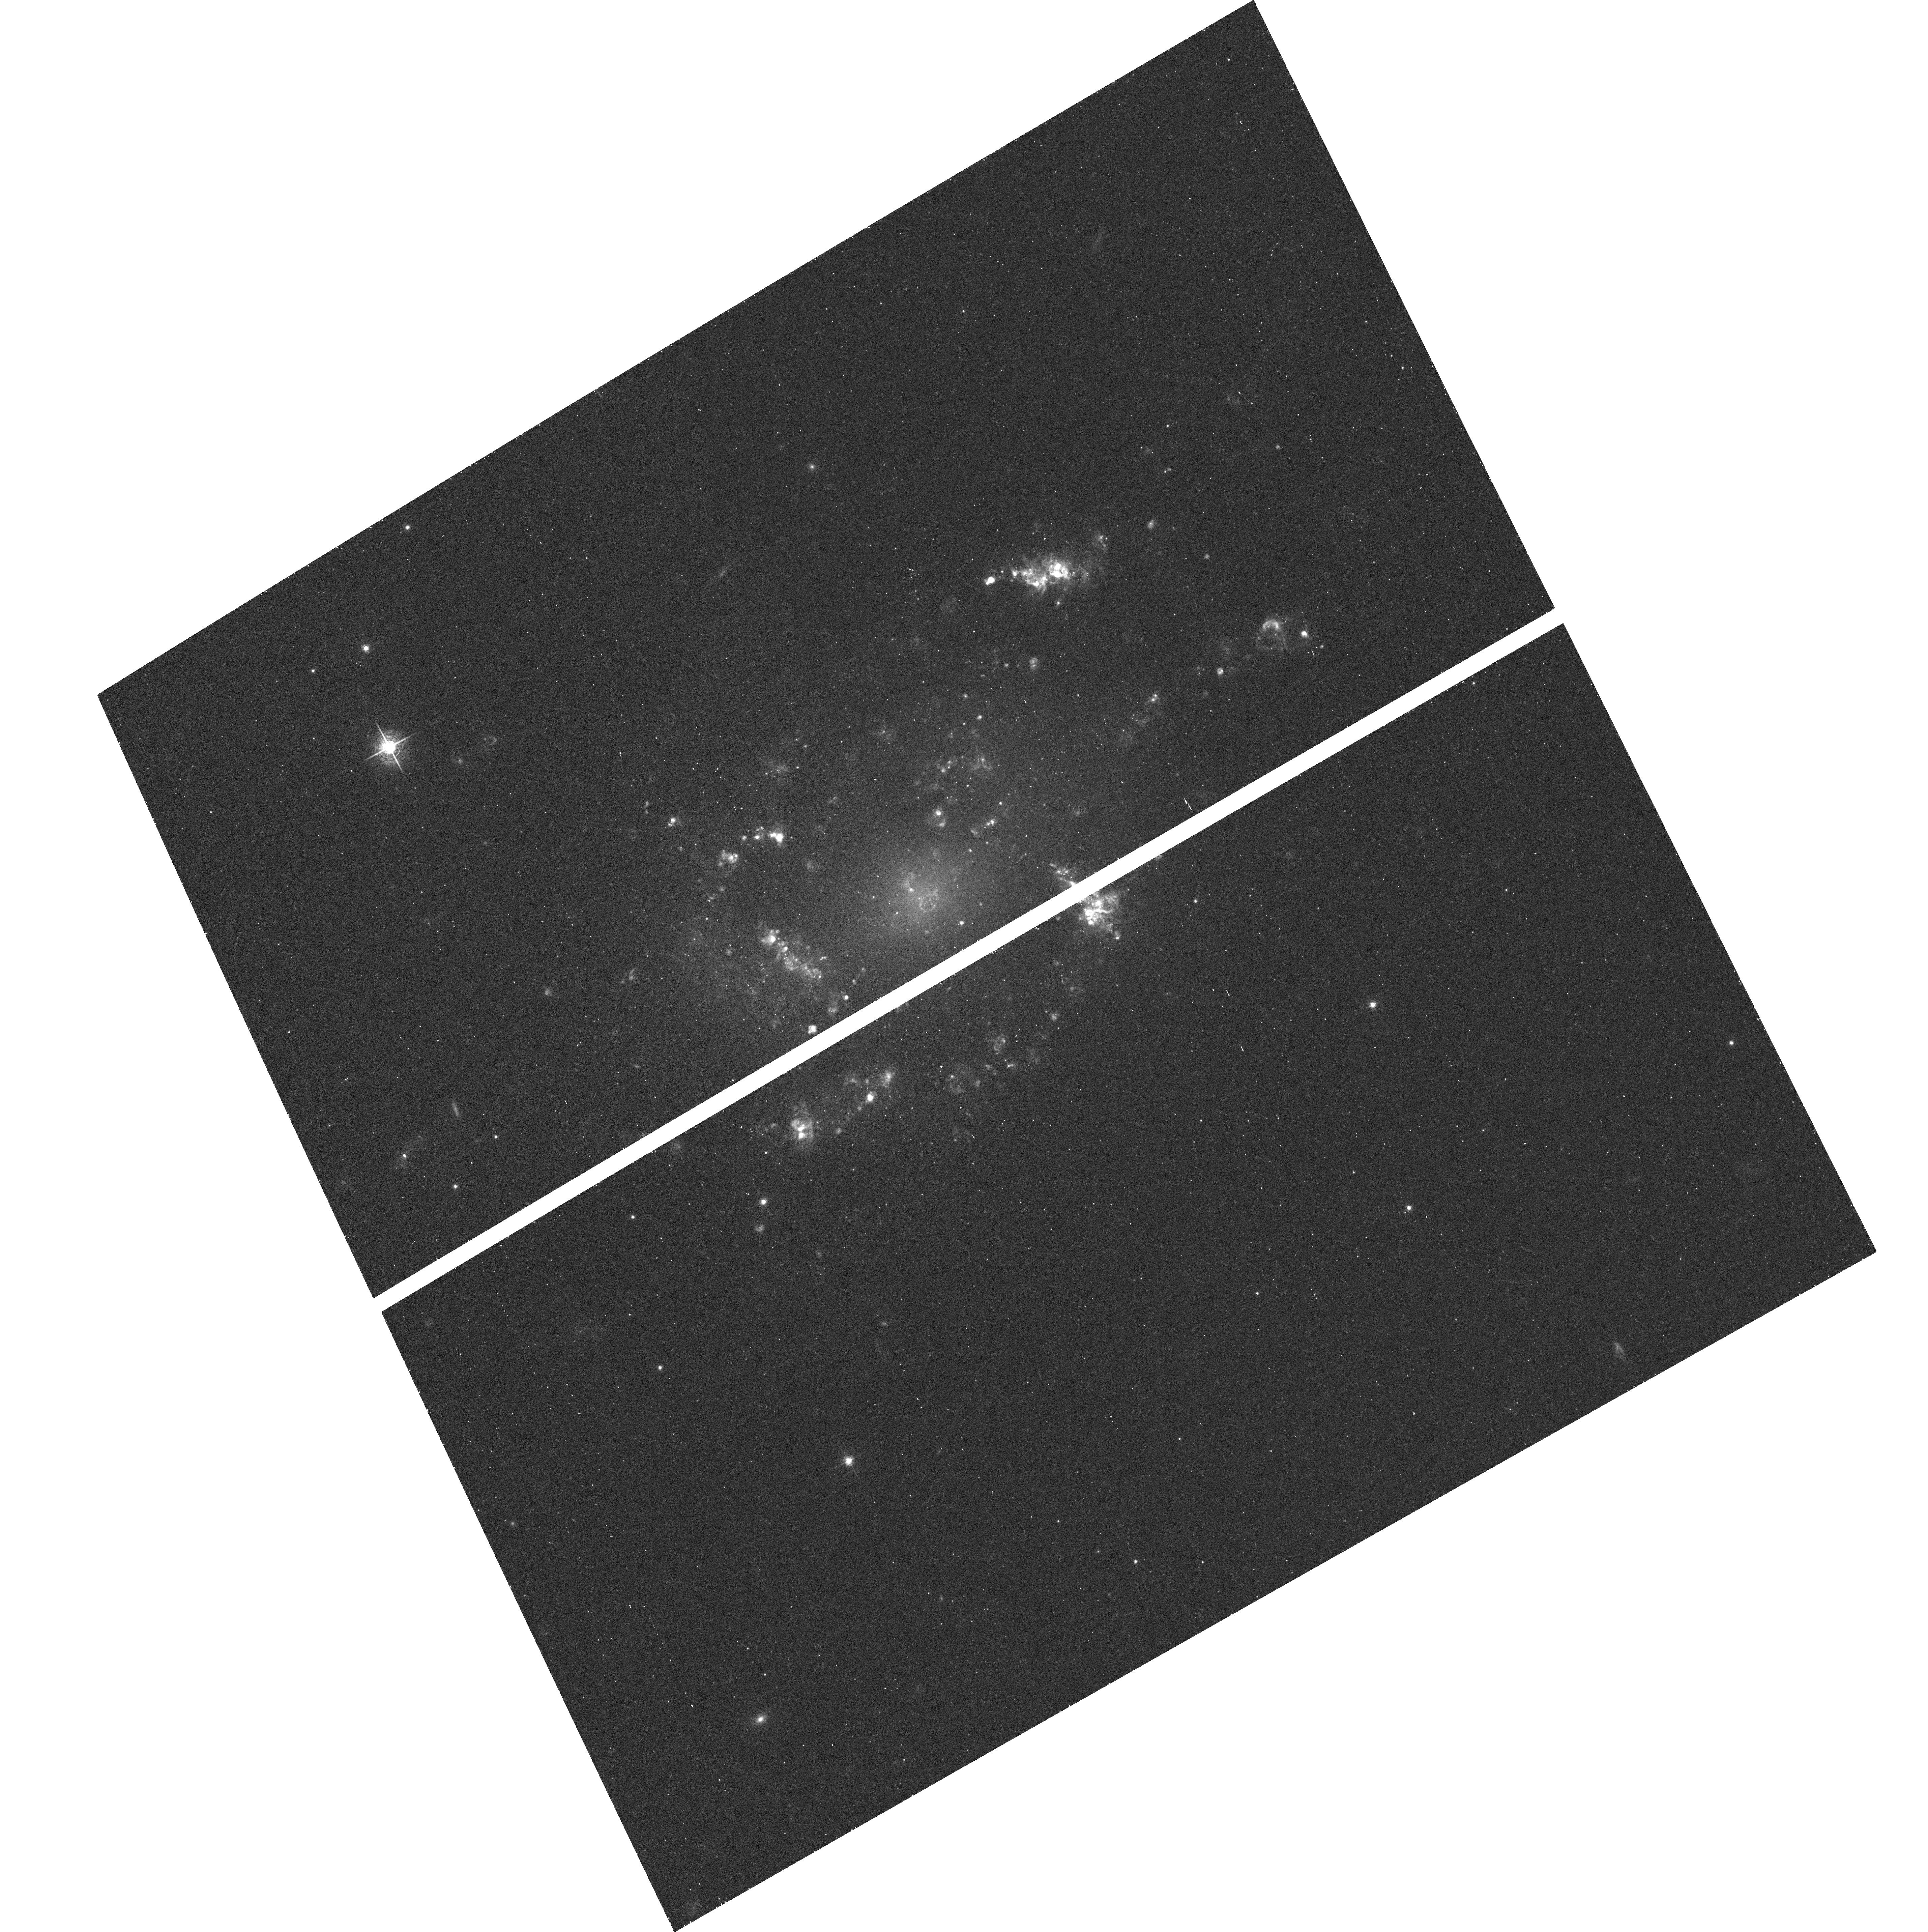
Target: UGC10445
Instrument: ACS/WFC
Filter: F658N
Exposure: 23 min
Observation ID: hst_9892_41_acs_wfc_f658n_j8og41

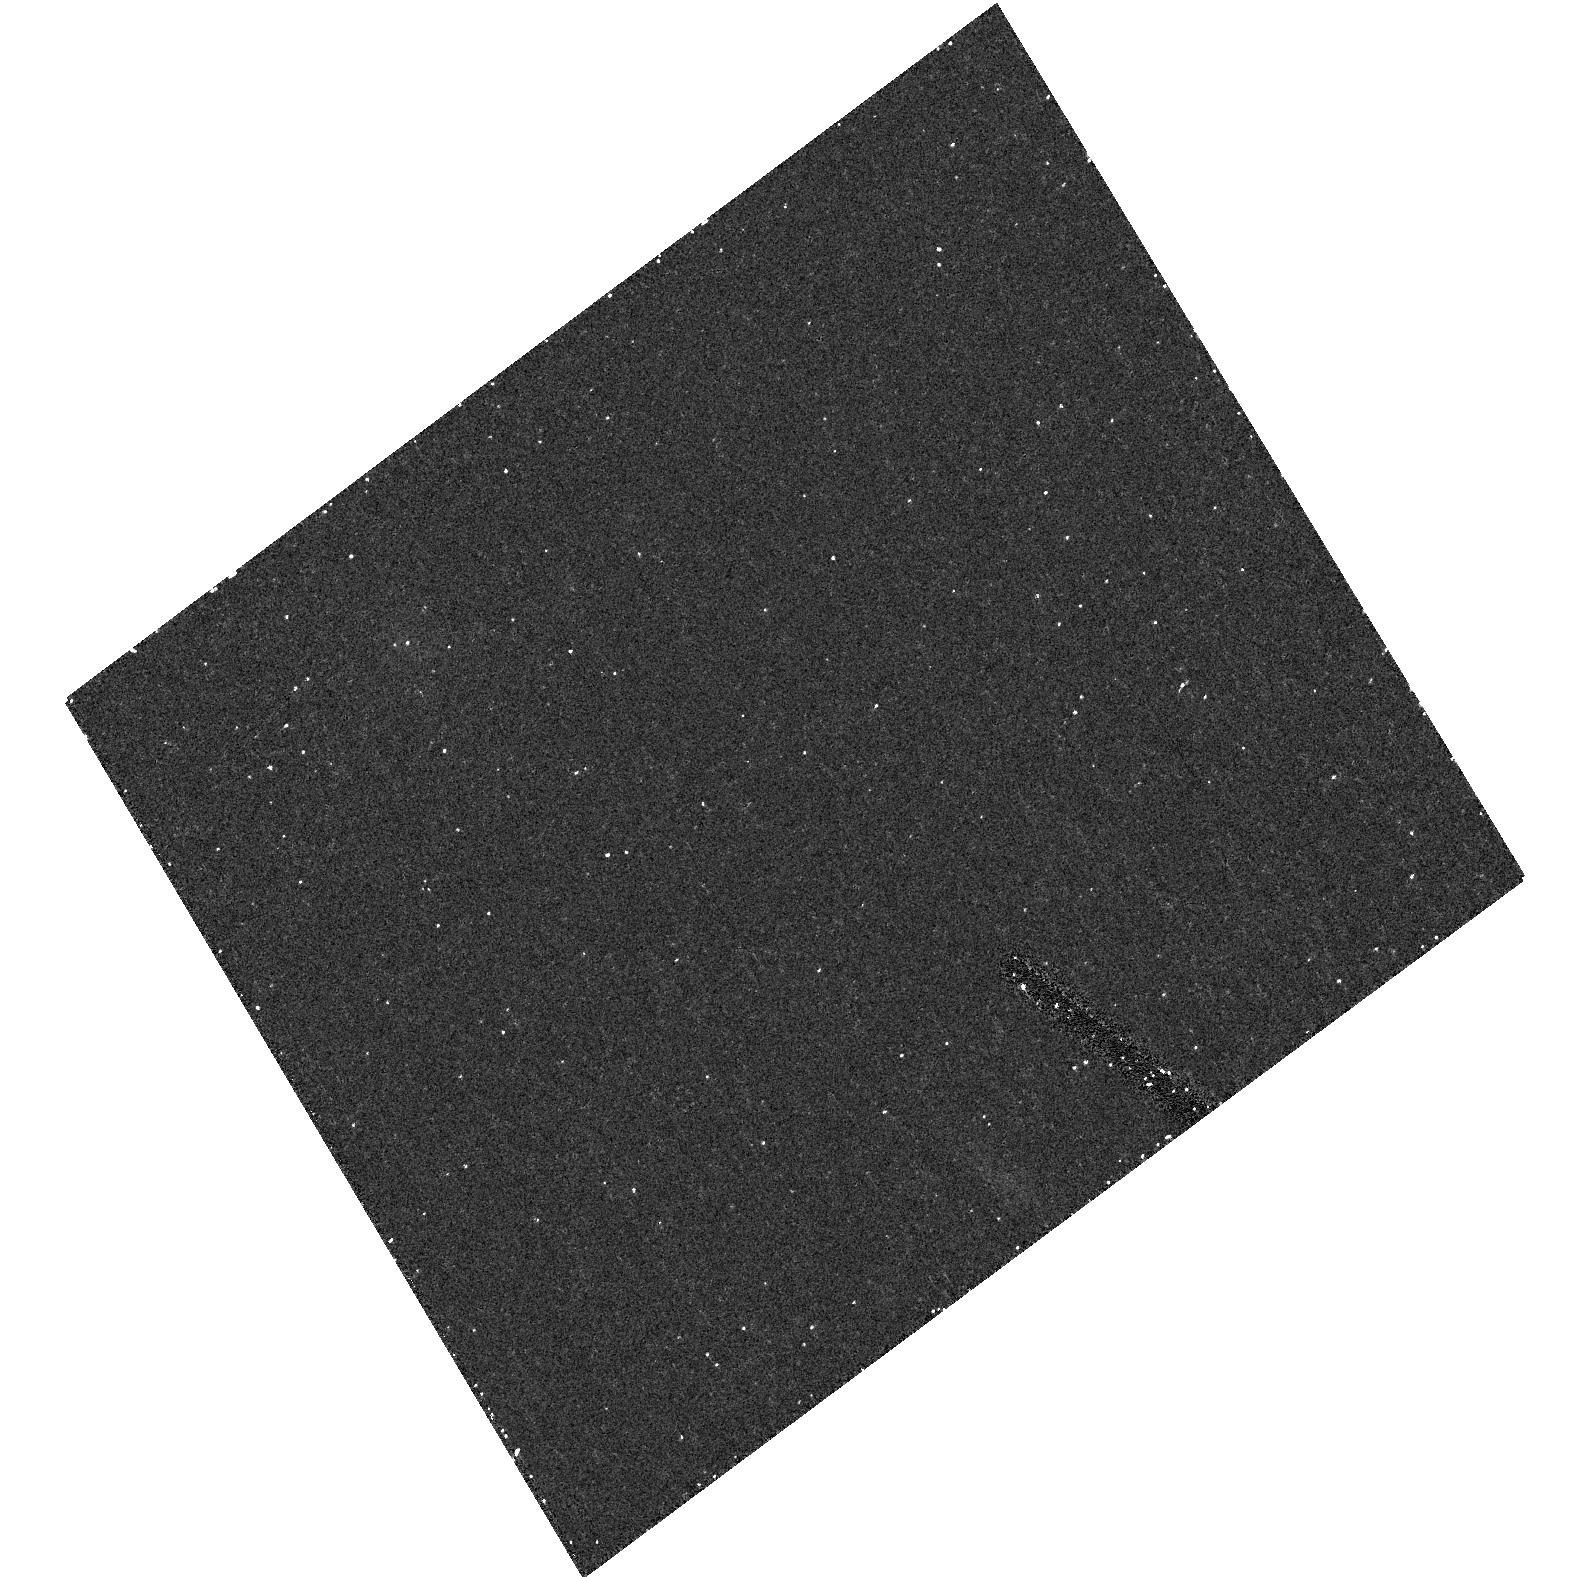
Target: field at RA 18.231°, Dec 0.978°
Instrument: ACS/HRC
Filter: F550M
Exposure: 21 min
Observation ID: hst_9892_03_acs_hrc_f550m_j8og03

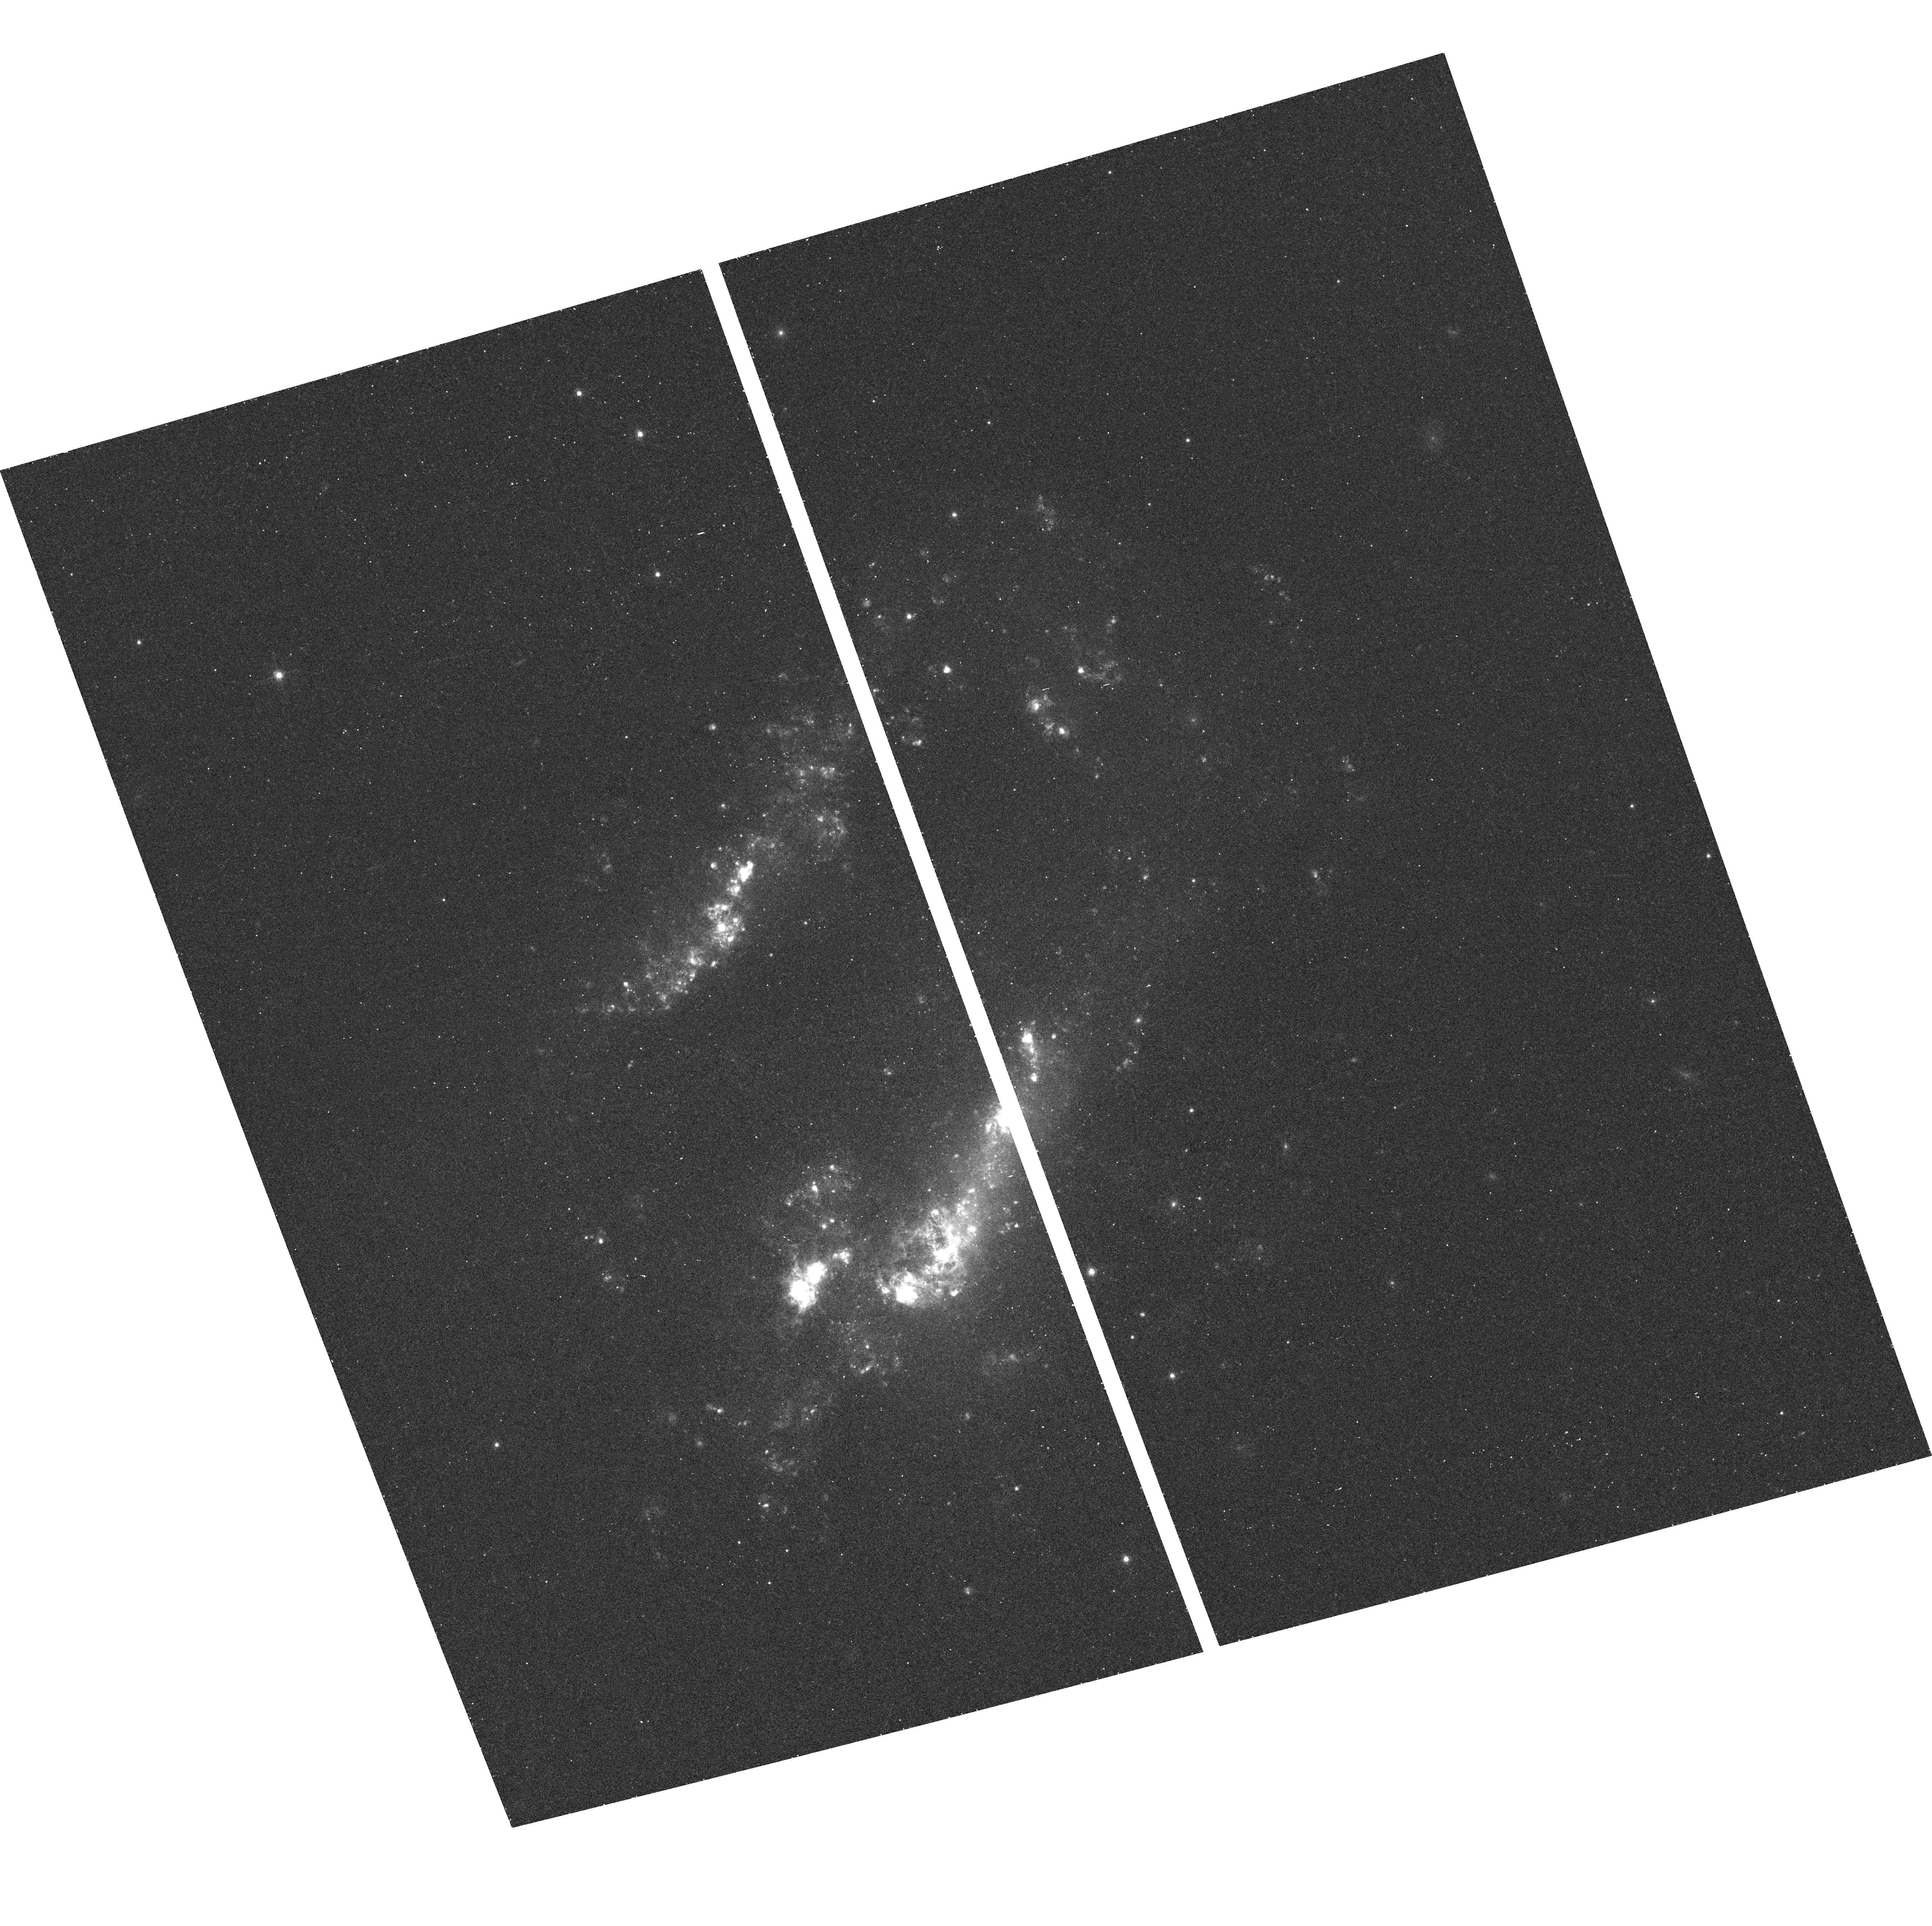
Target: ARP261
Instrument: ACS/WFC
Filter: F658N
Exposure: 25 min
Observation ID: hst_9892_38_acs_wfc_f658n_j8og38

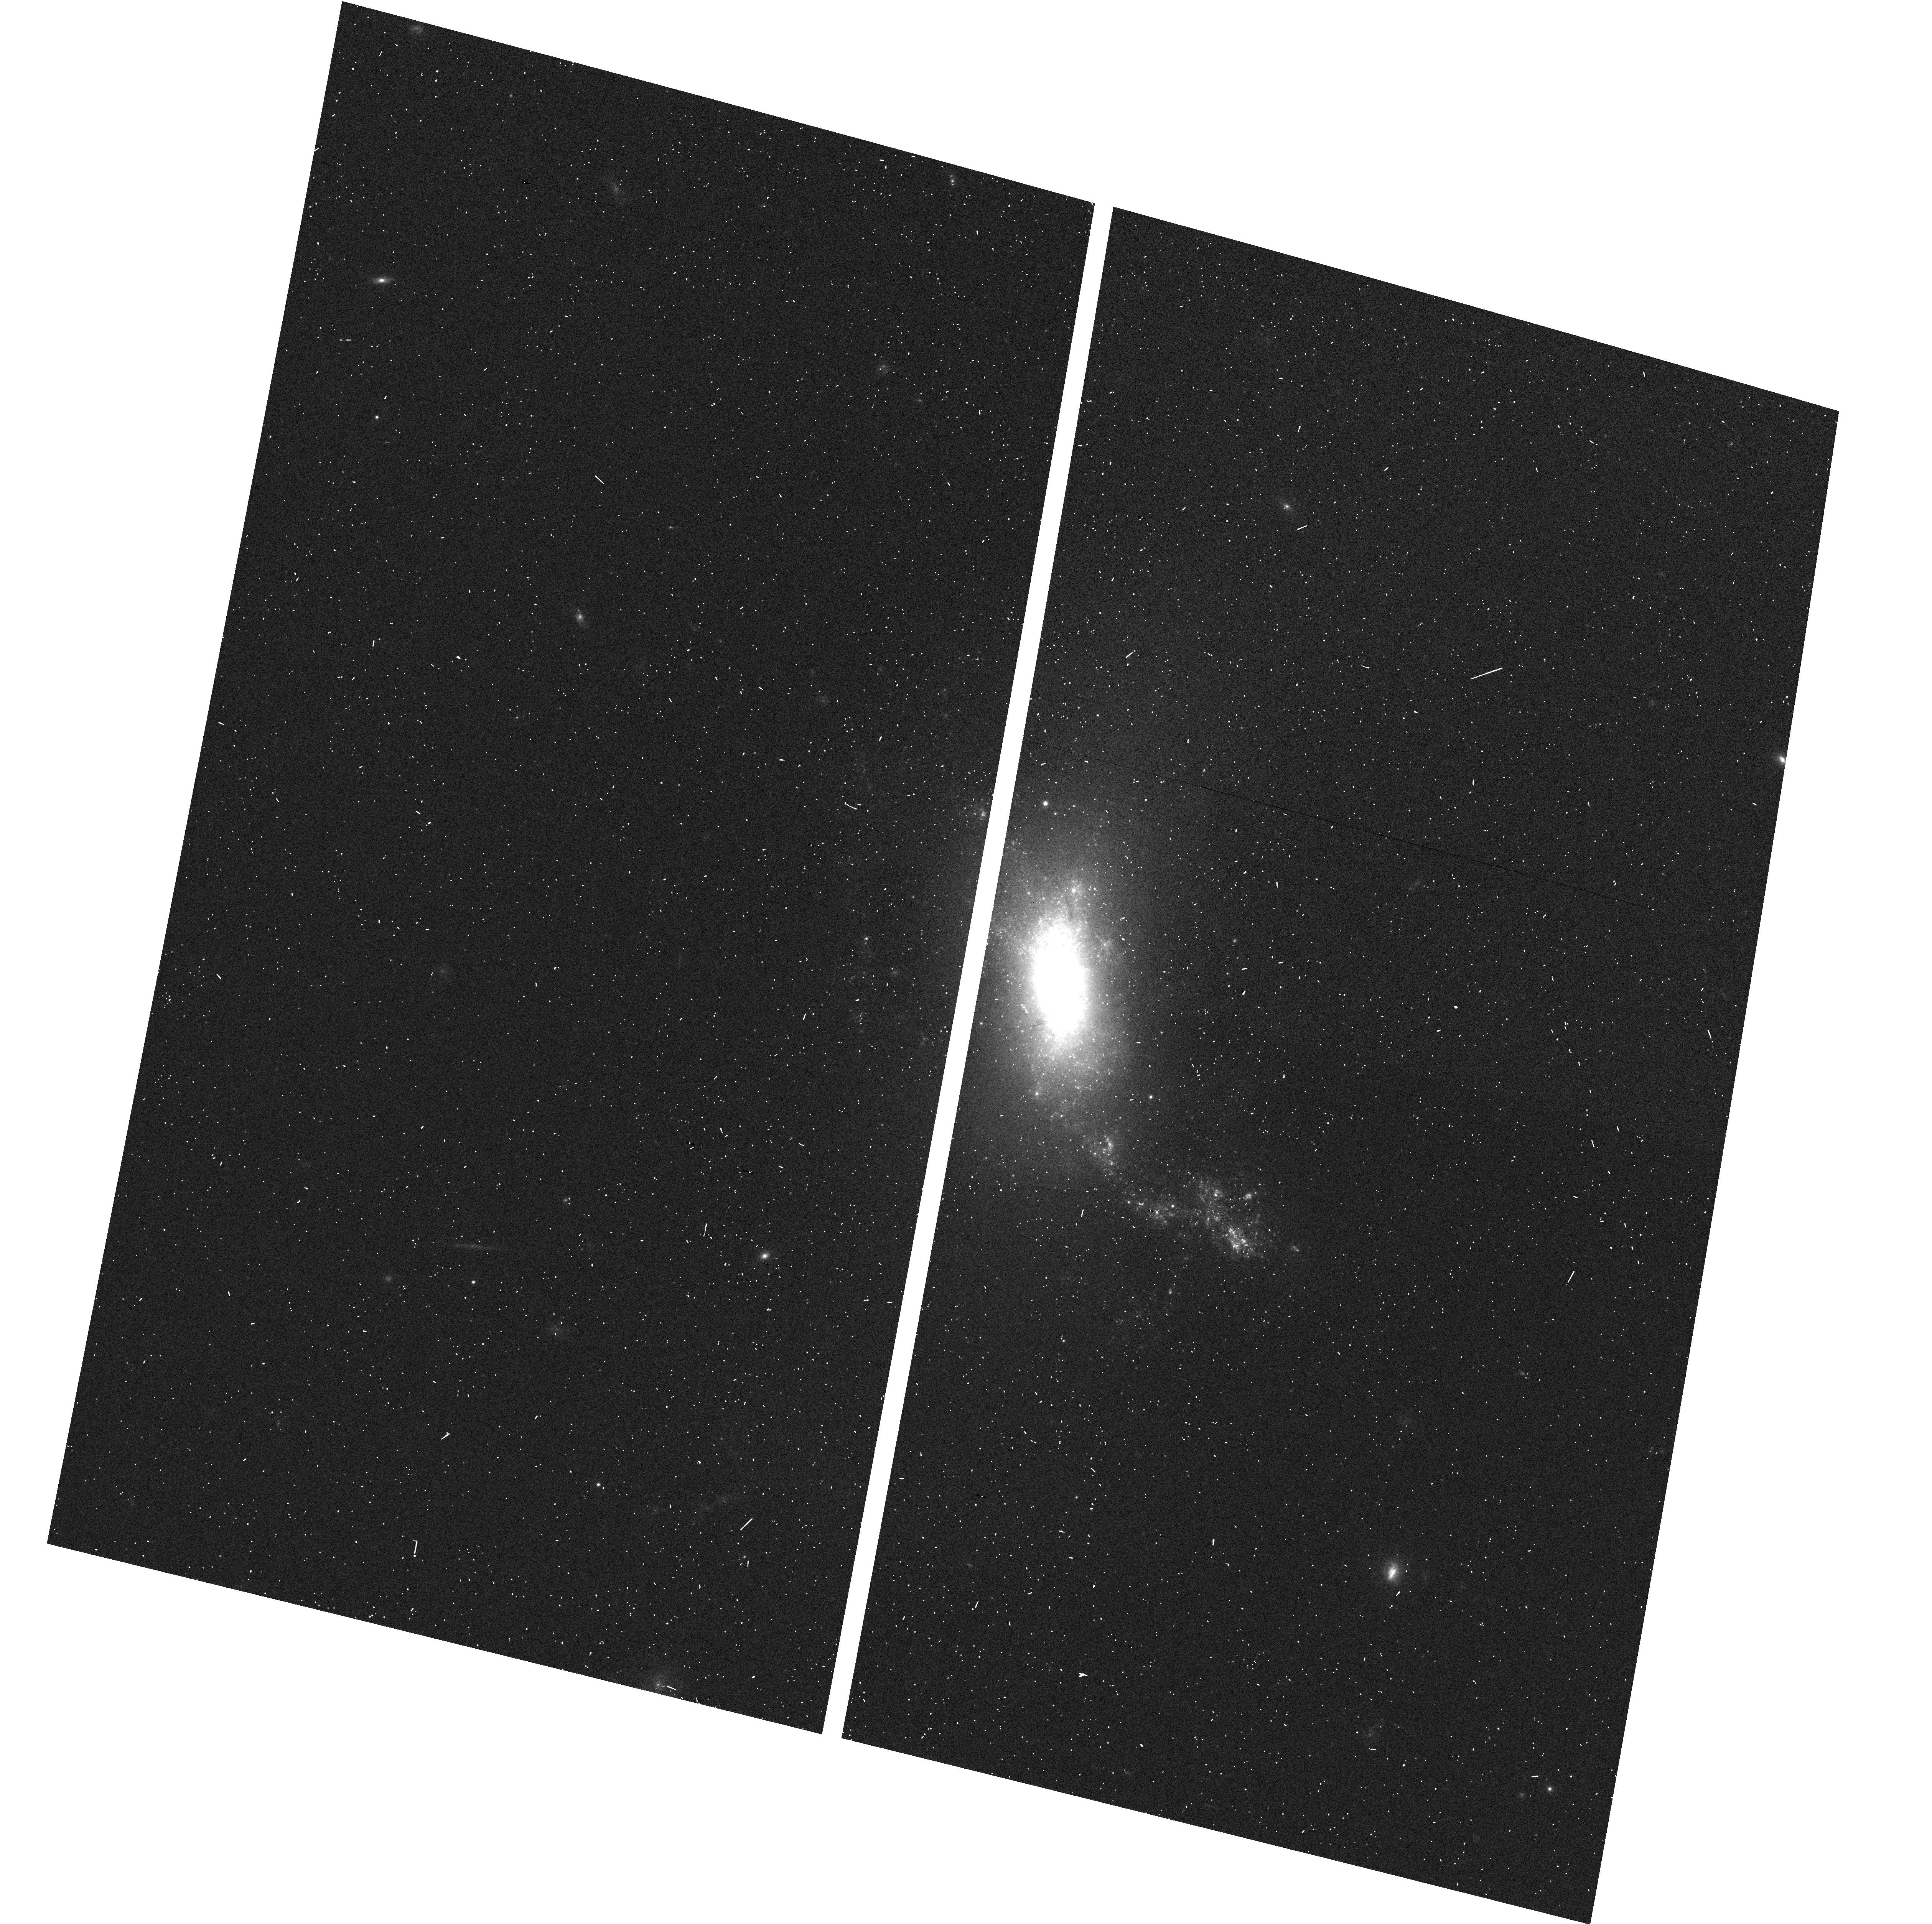
Target: NGC1140
Instrument: ACS/WFC
Filter: F625W
Exposure: 2 min
Observation ID: hst_9892_05_acs_wfc_f625w_j8og05

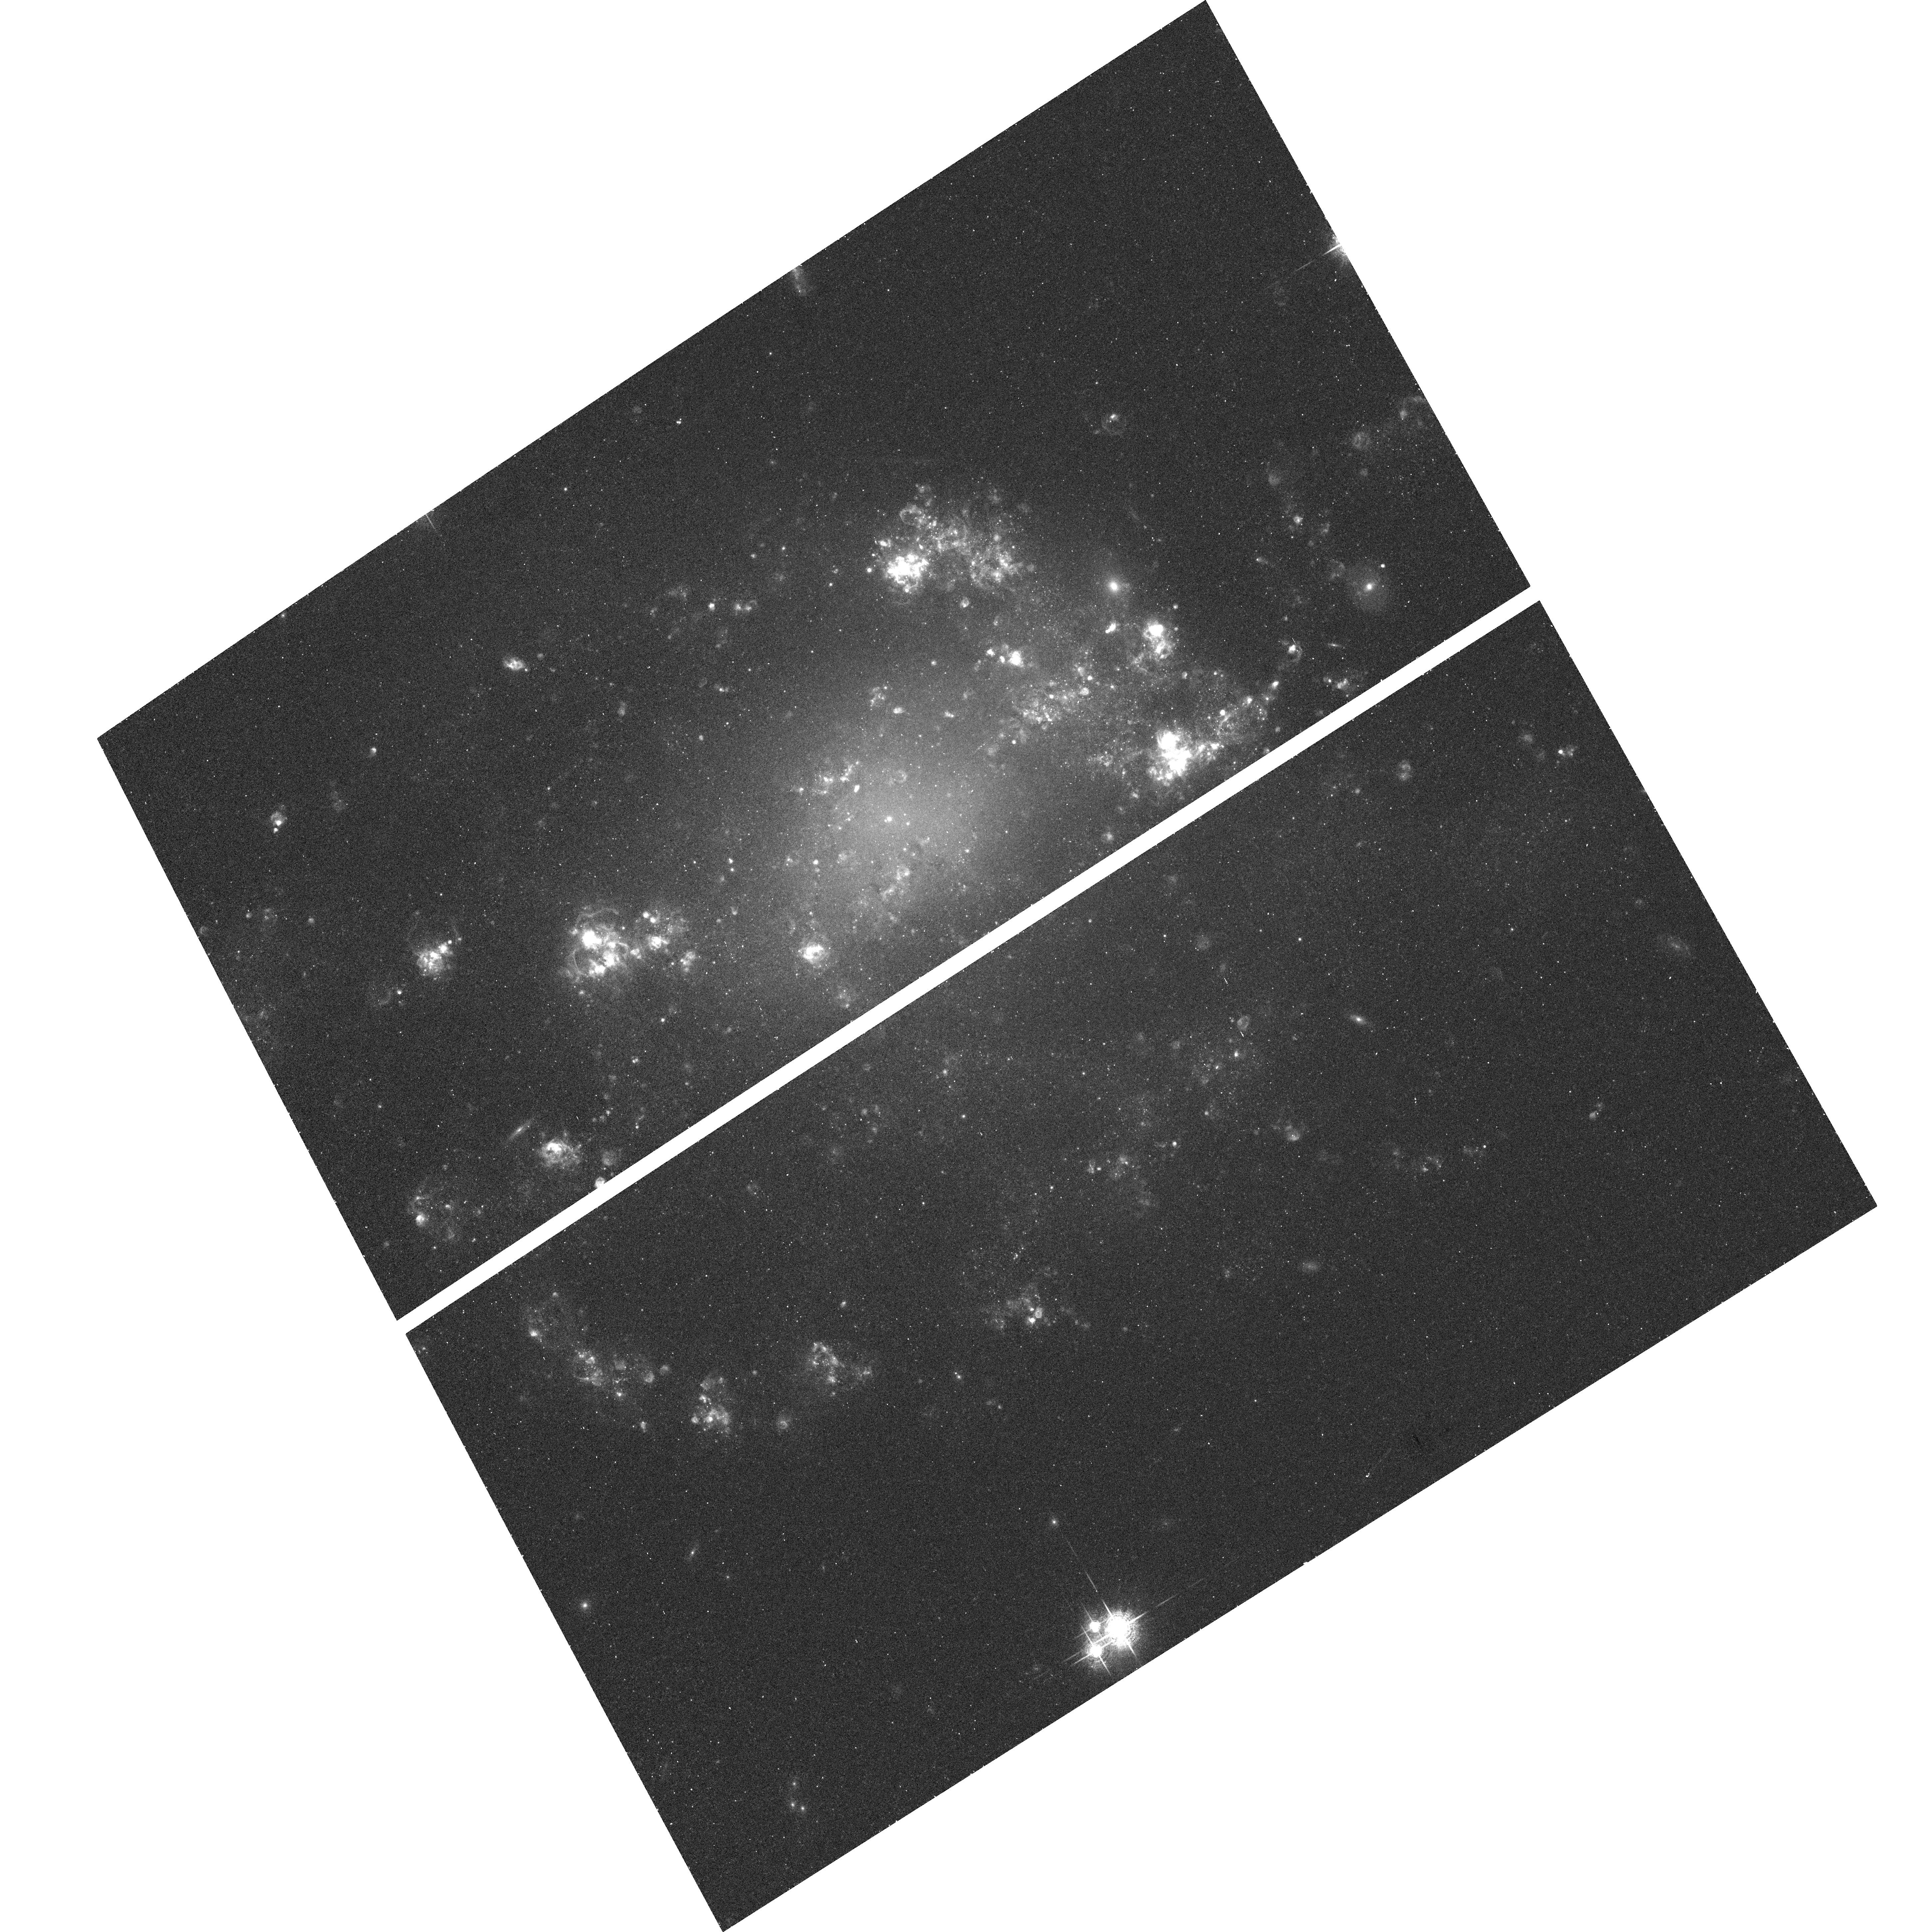
Target: NGC0428
Instrument: ACS/WFC
Filter: F658N
Exposure: 25 min
Observation ID: hst_9892_03_acs_wfc_f658n_j8og03

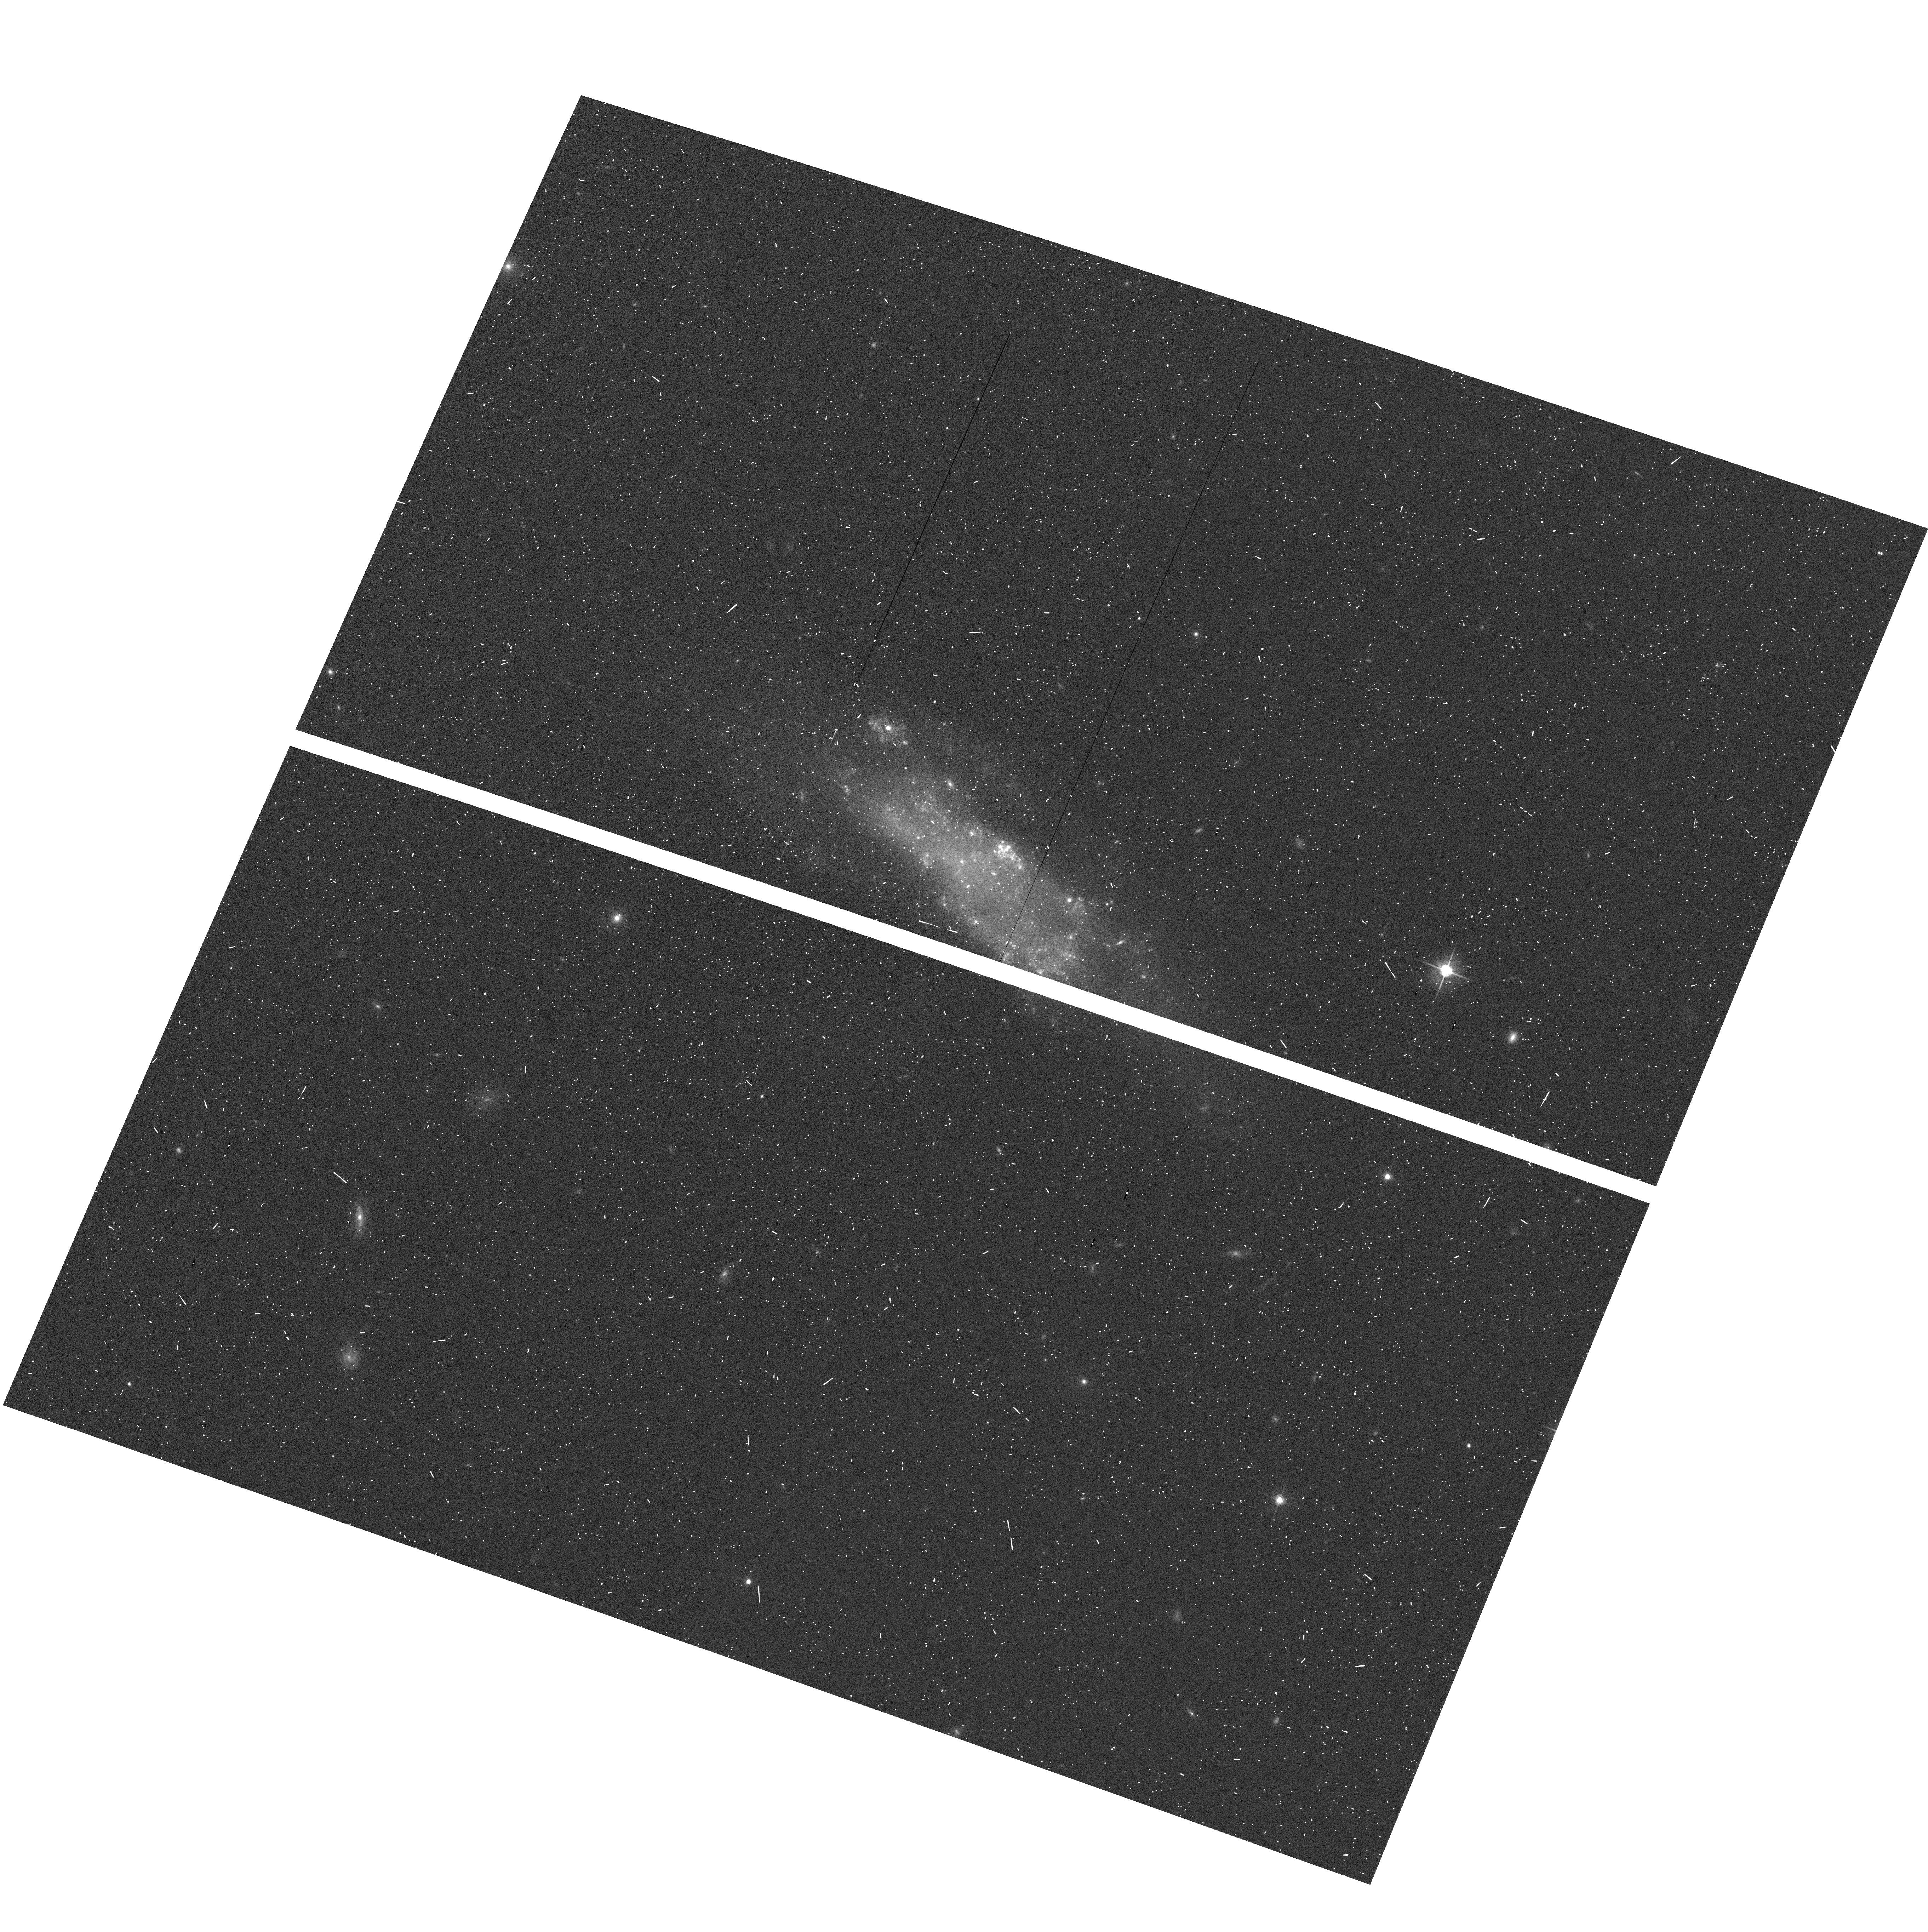
Target: UGC05626
Instrument: ACS/WFC
Filter: F625W
Exposure: 3 min
Observation ID: hst_9892_19_acs_wfc_f625w_j8og19

H-alpha Snapshots of Nearby Galaxies observed in F300W: Quantifying Star Formation in a Dusty Universe (PI: Jansen, Rolf A.)

Previous studies of nearby galaxies show large discrepancies between different star formation (SF) indicators on large (>100 pc, or even global) scales: the strikingly complex interplay of young stars, dust and ionized gas are the primary cause of this variance. The few galaxies in the HST Archive with both WFPC2 H-alpha and mid-UV (F255W or F300W) imaging show this complex geometry extending down to <10 pc scales. We propose a SNAPshot survey in the ACS/WFC H-alpha filter of 48 galaxies of all Hubble types, that are nearby but beyond the Local Group, and that were previously imaged with WFPC2 in the mid-UV and in F814W. We aim to provide a benchmark for understanding the SF processes in both normal and star-bursting galaxies, at spatial resolutions unattainable from the ground for a large and varied galaxy sample. These data can be applied to a wide range of astrophysical problems and will, therefore, be made public immediately. Our science goals are to: (1) spatially resolve the dust clouds and filaments which strongly affect mid-UV and H-alpha derived SF rates, (2) test how the large-scale correlation between H-alpha and mid-UV flux breaks down on pc scales, and (3) model the propagation of star formation by comparing the SF over time scales of ~100 Myr (via mid-UV) and ~5 Myr (via H-alpha). This will (4) significantly improve our insight into, and calibration of SF in UV-bright galaxies at high z, and into the cosmic SF history.